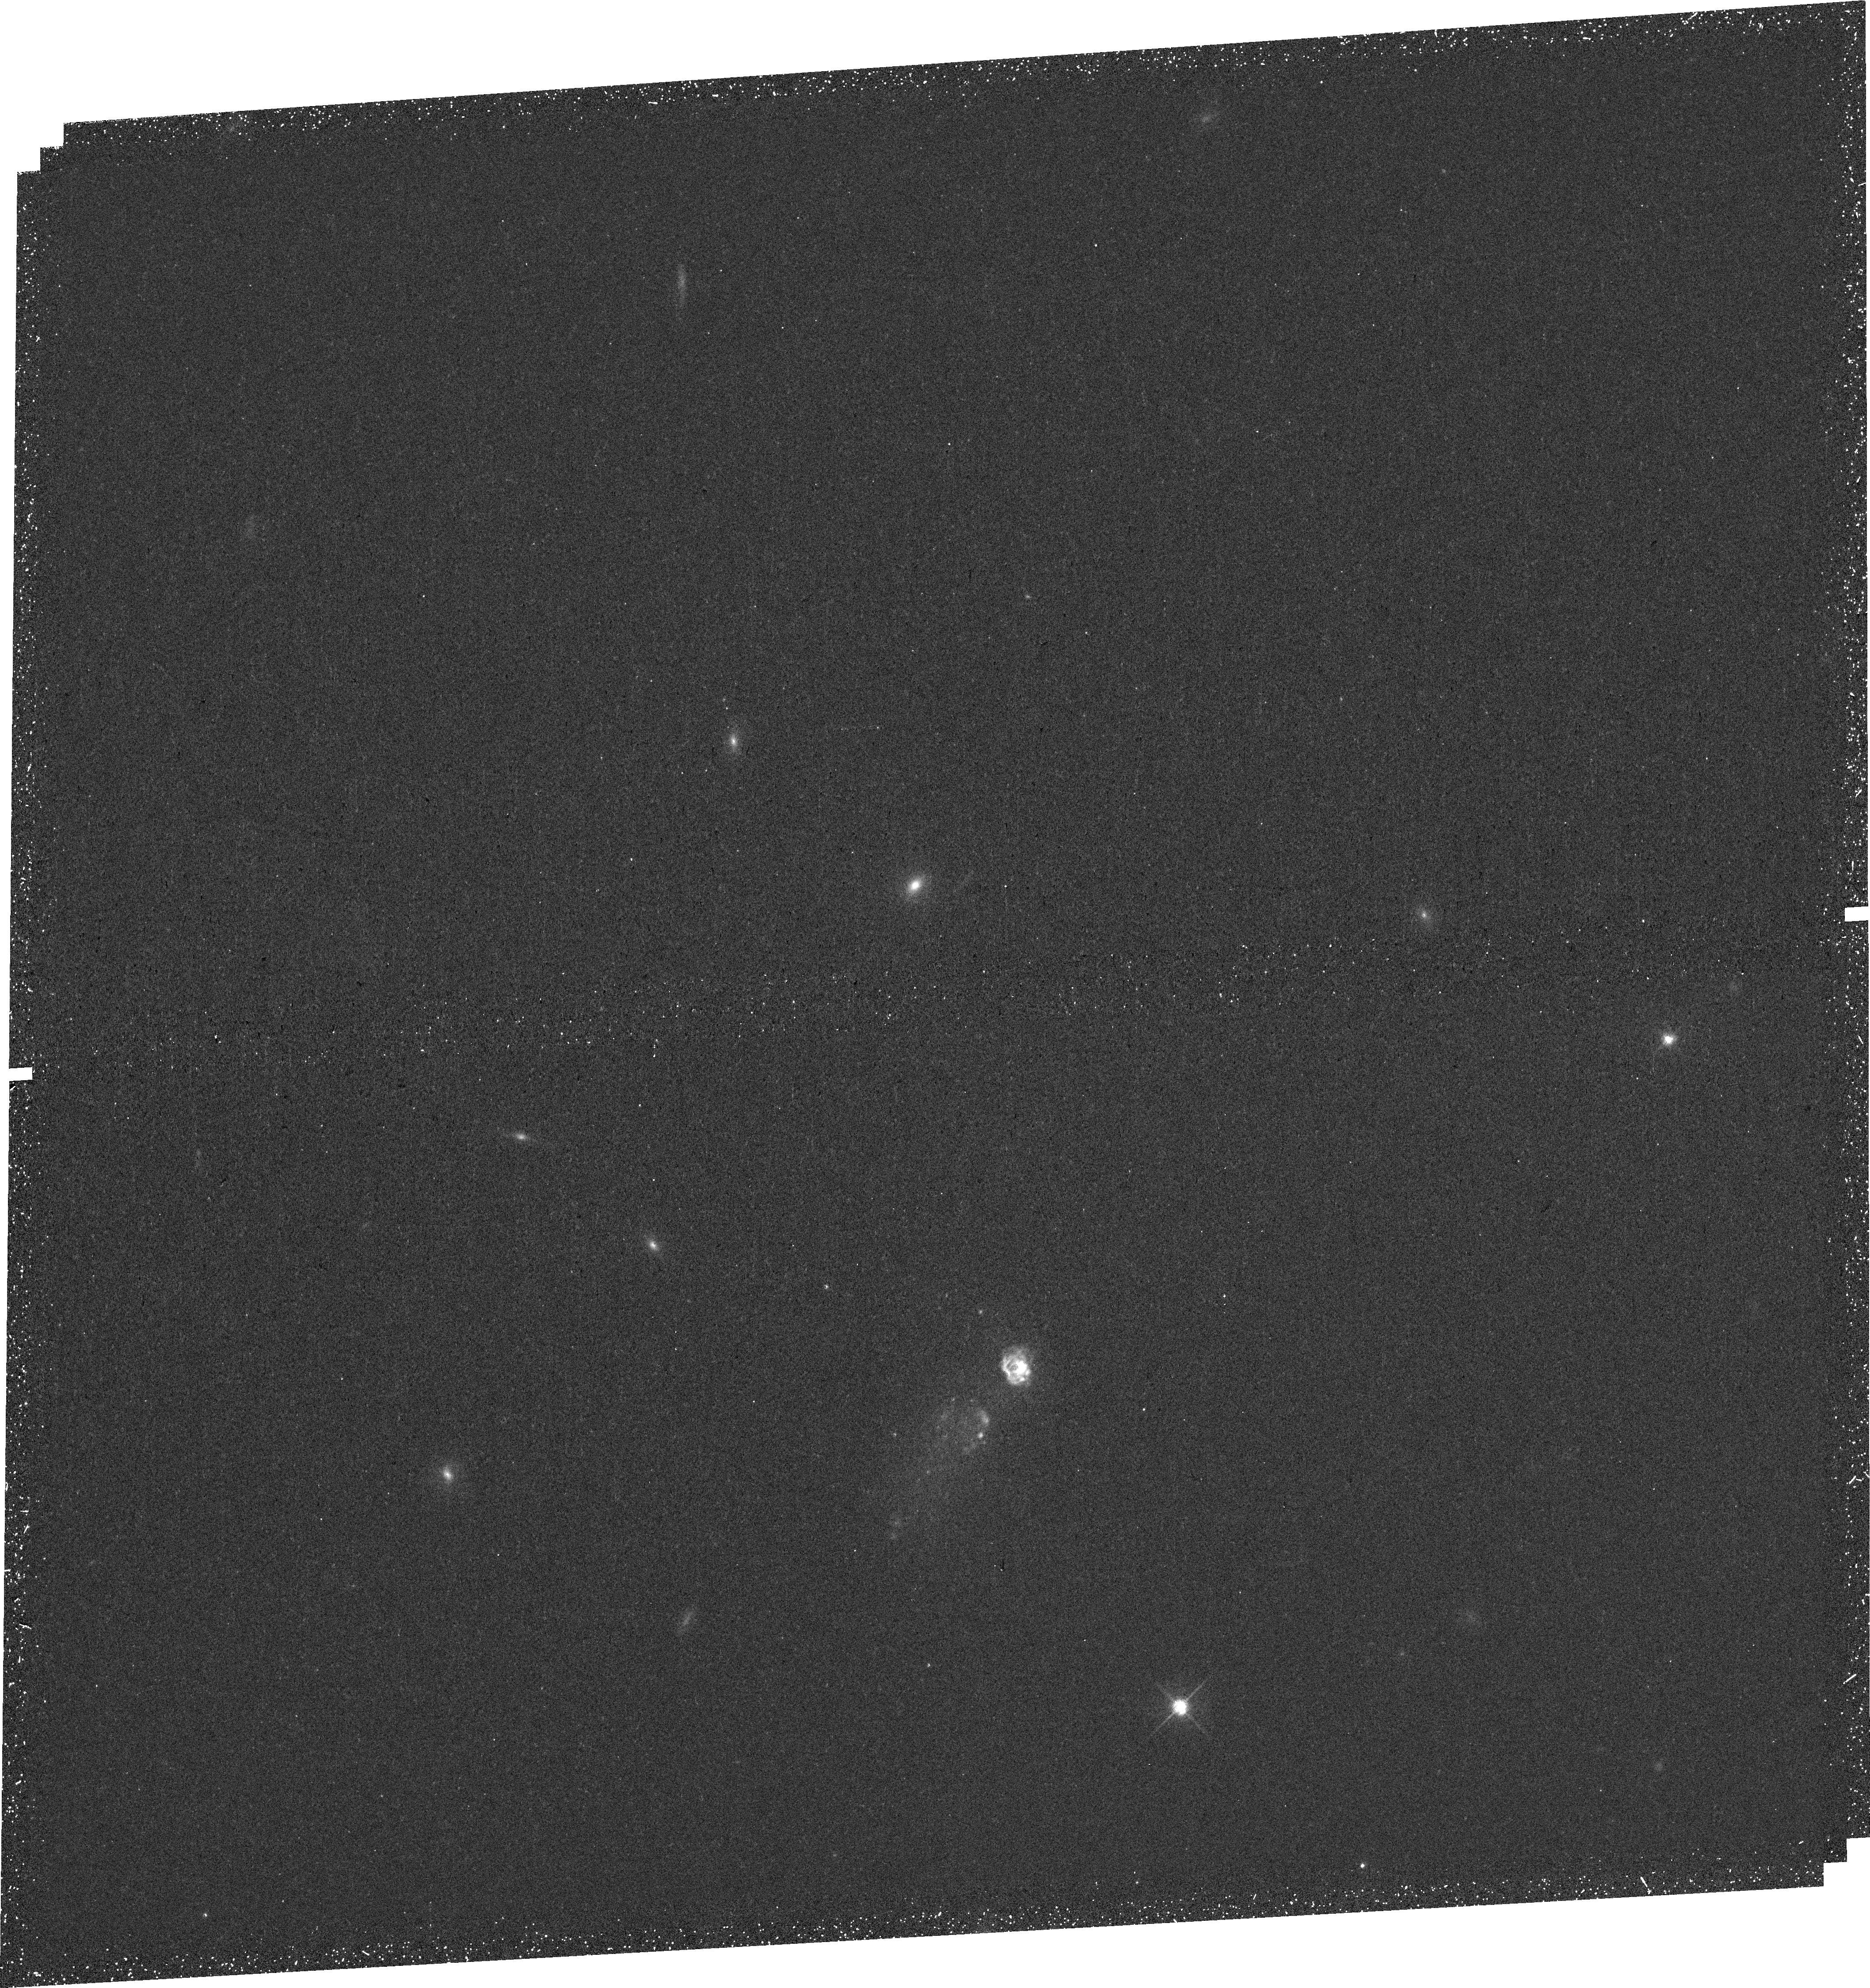
Target: SBS0
Instrument: WFC3/UVIS
Filter: F657N
Exposure: 46 min
Observation ID: hst_15860_02_wfc3_uvis_f657n_ie0502

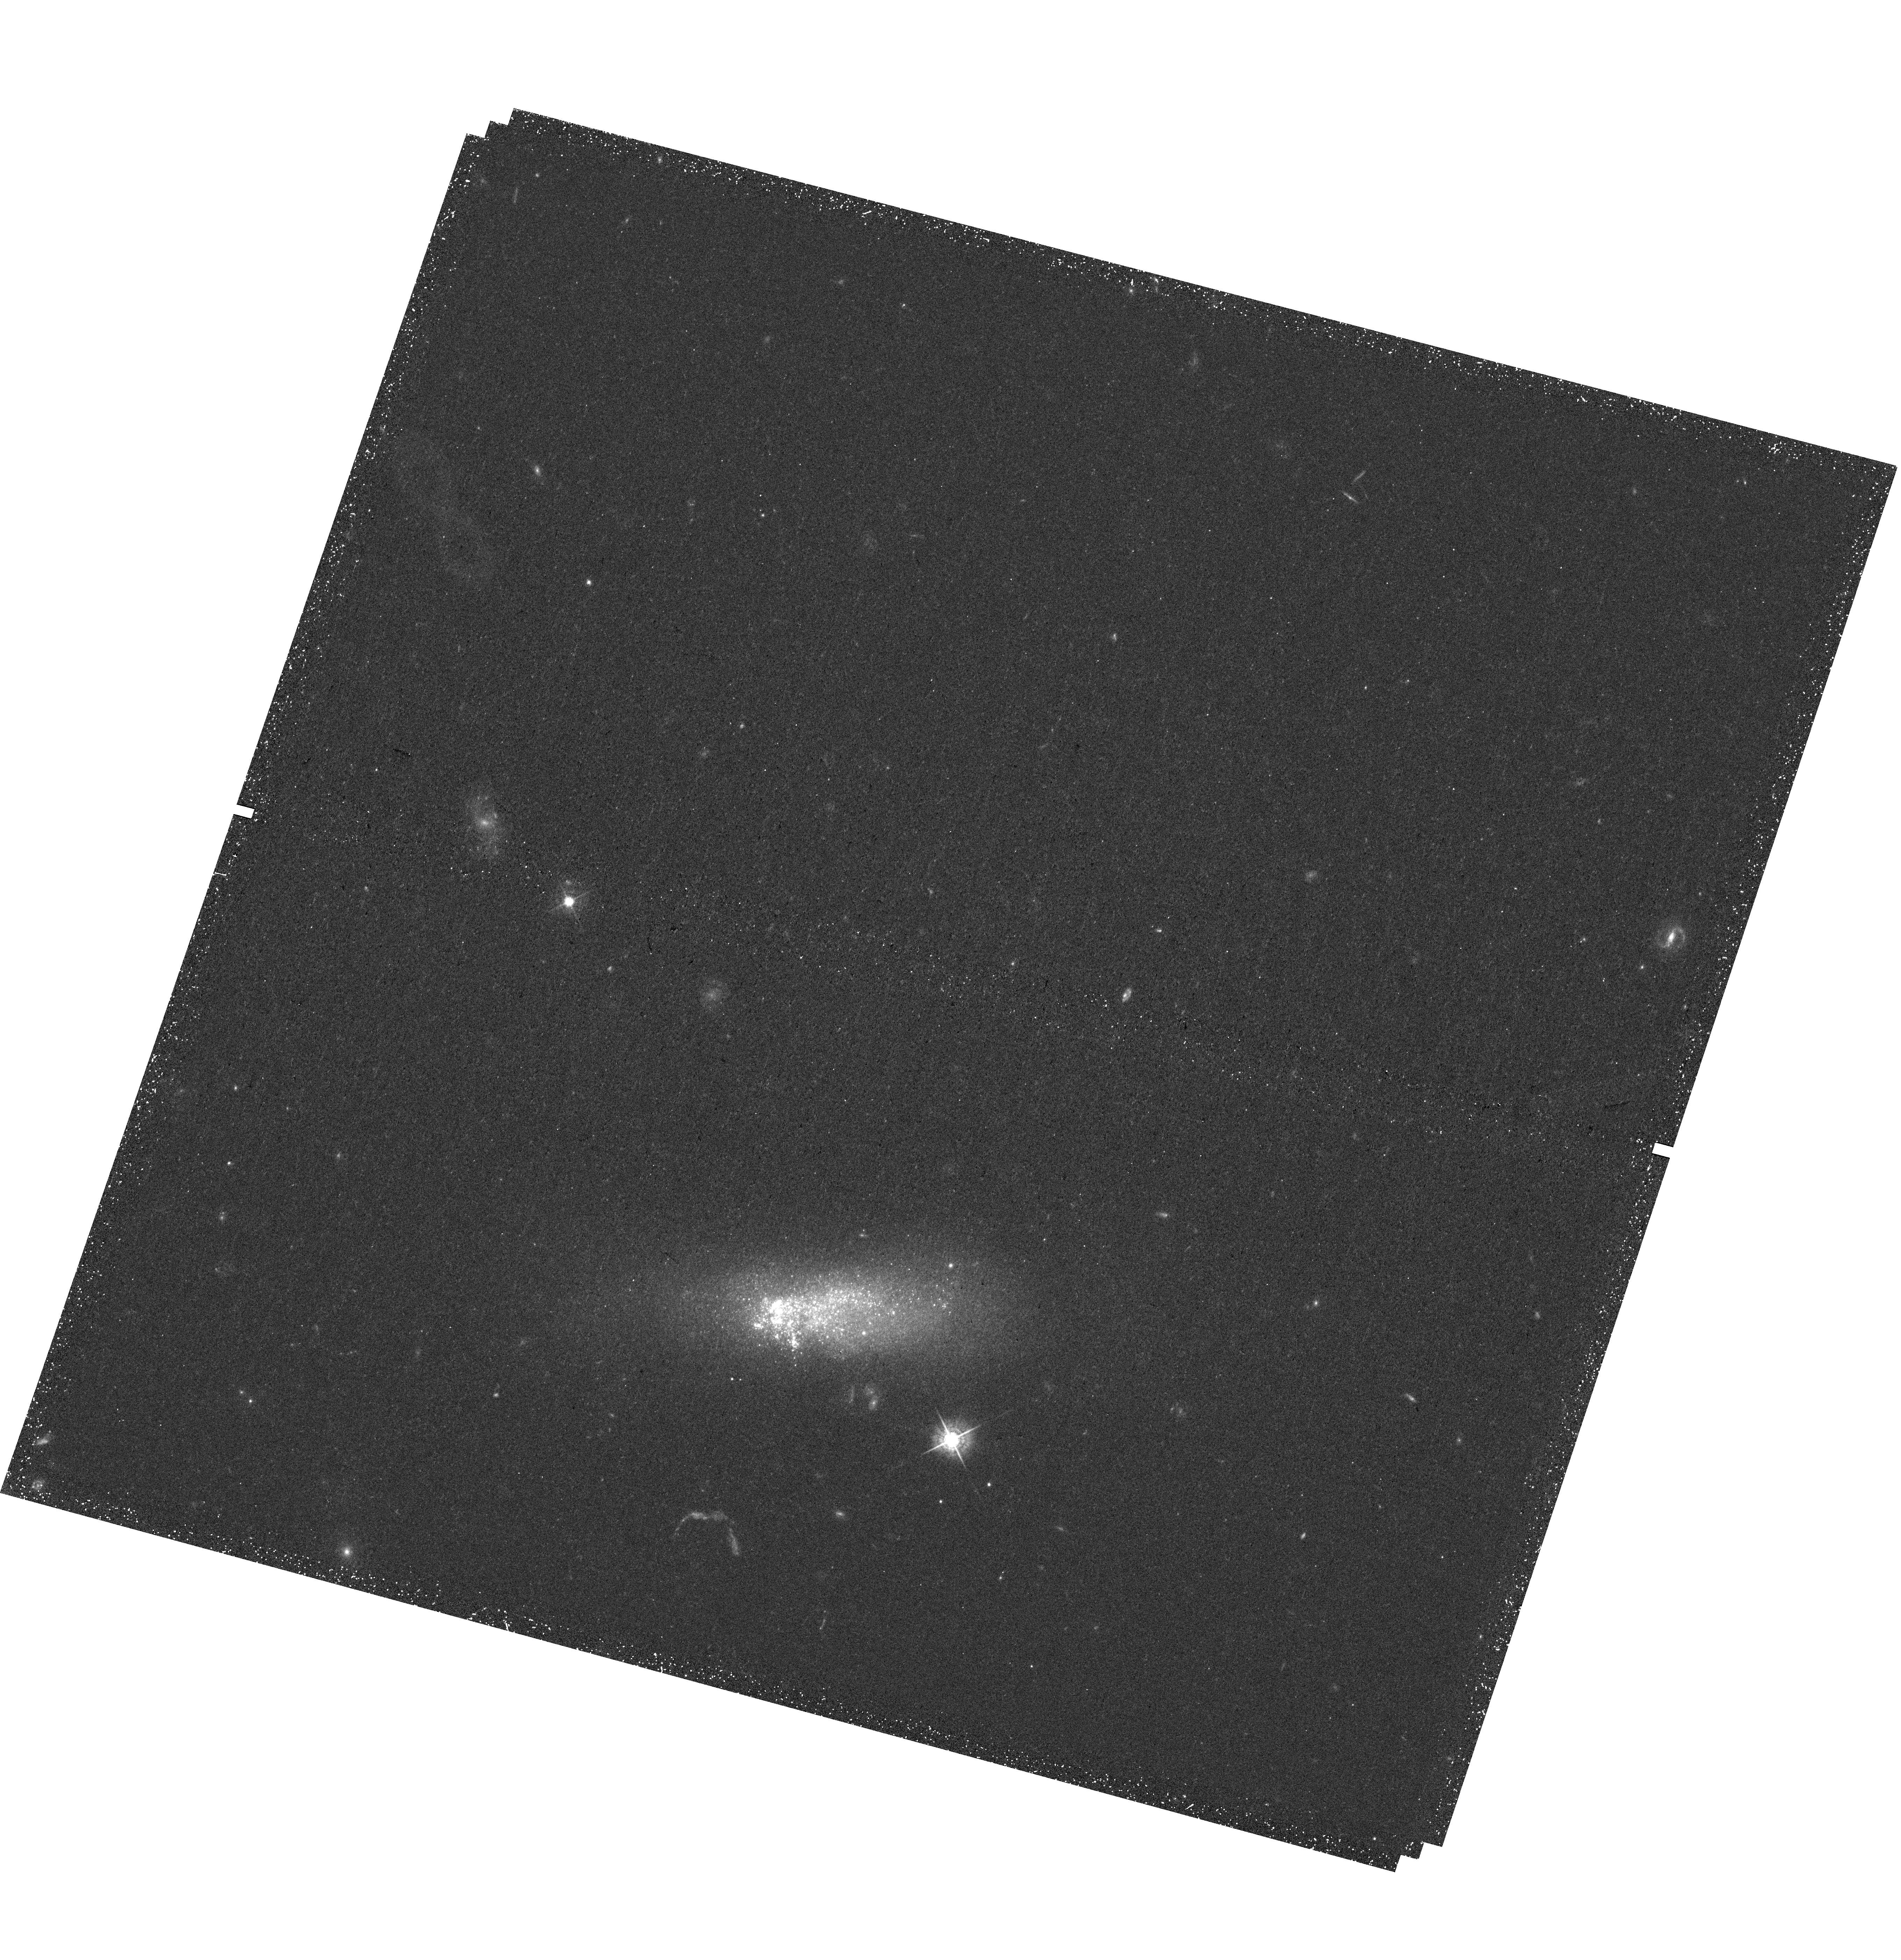
Target: KISO3867
Instrument: WFC3/UVIS
Filter: F547M
Exposure: 43 min
Observation ID: hst_15860_01_wfc3_uvis_f547m_ie0501

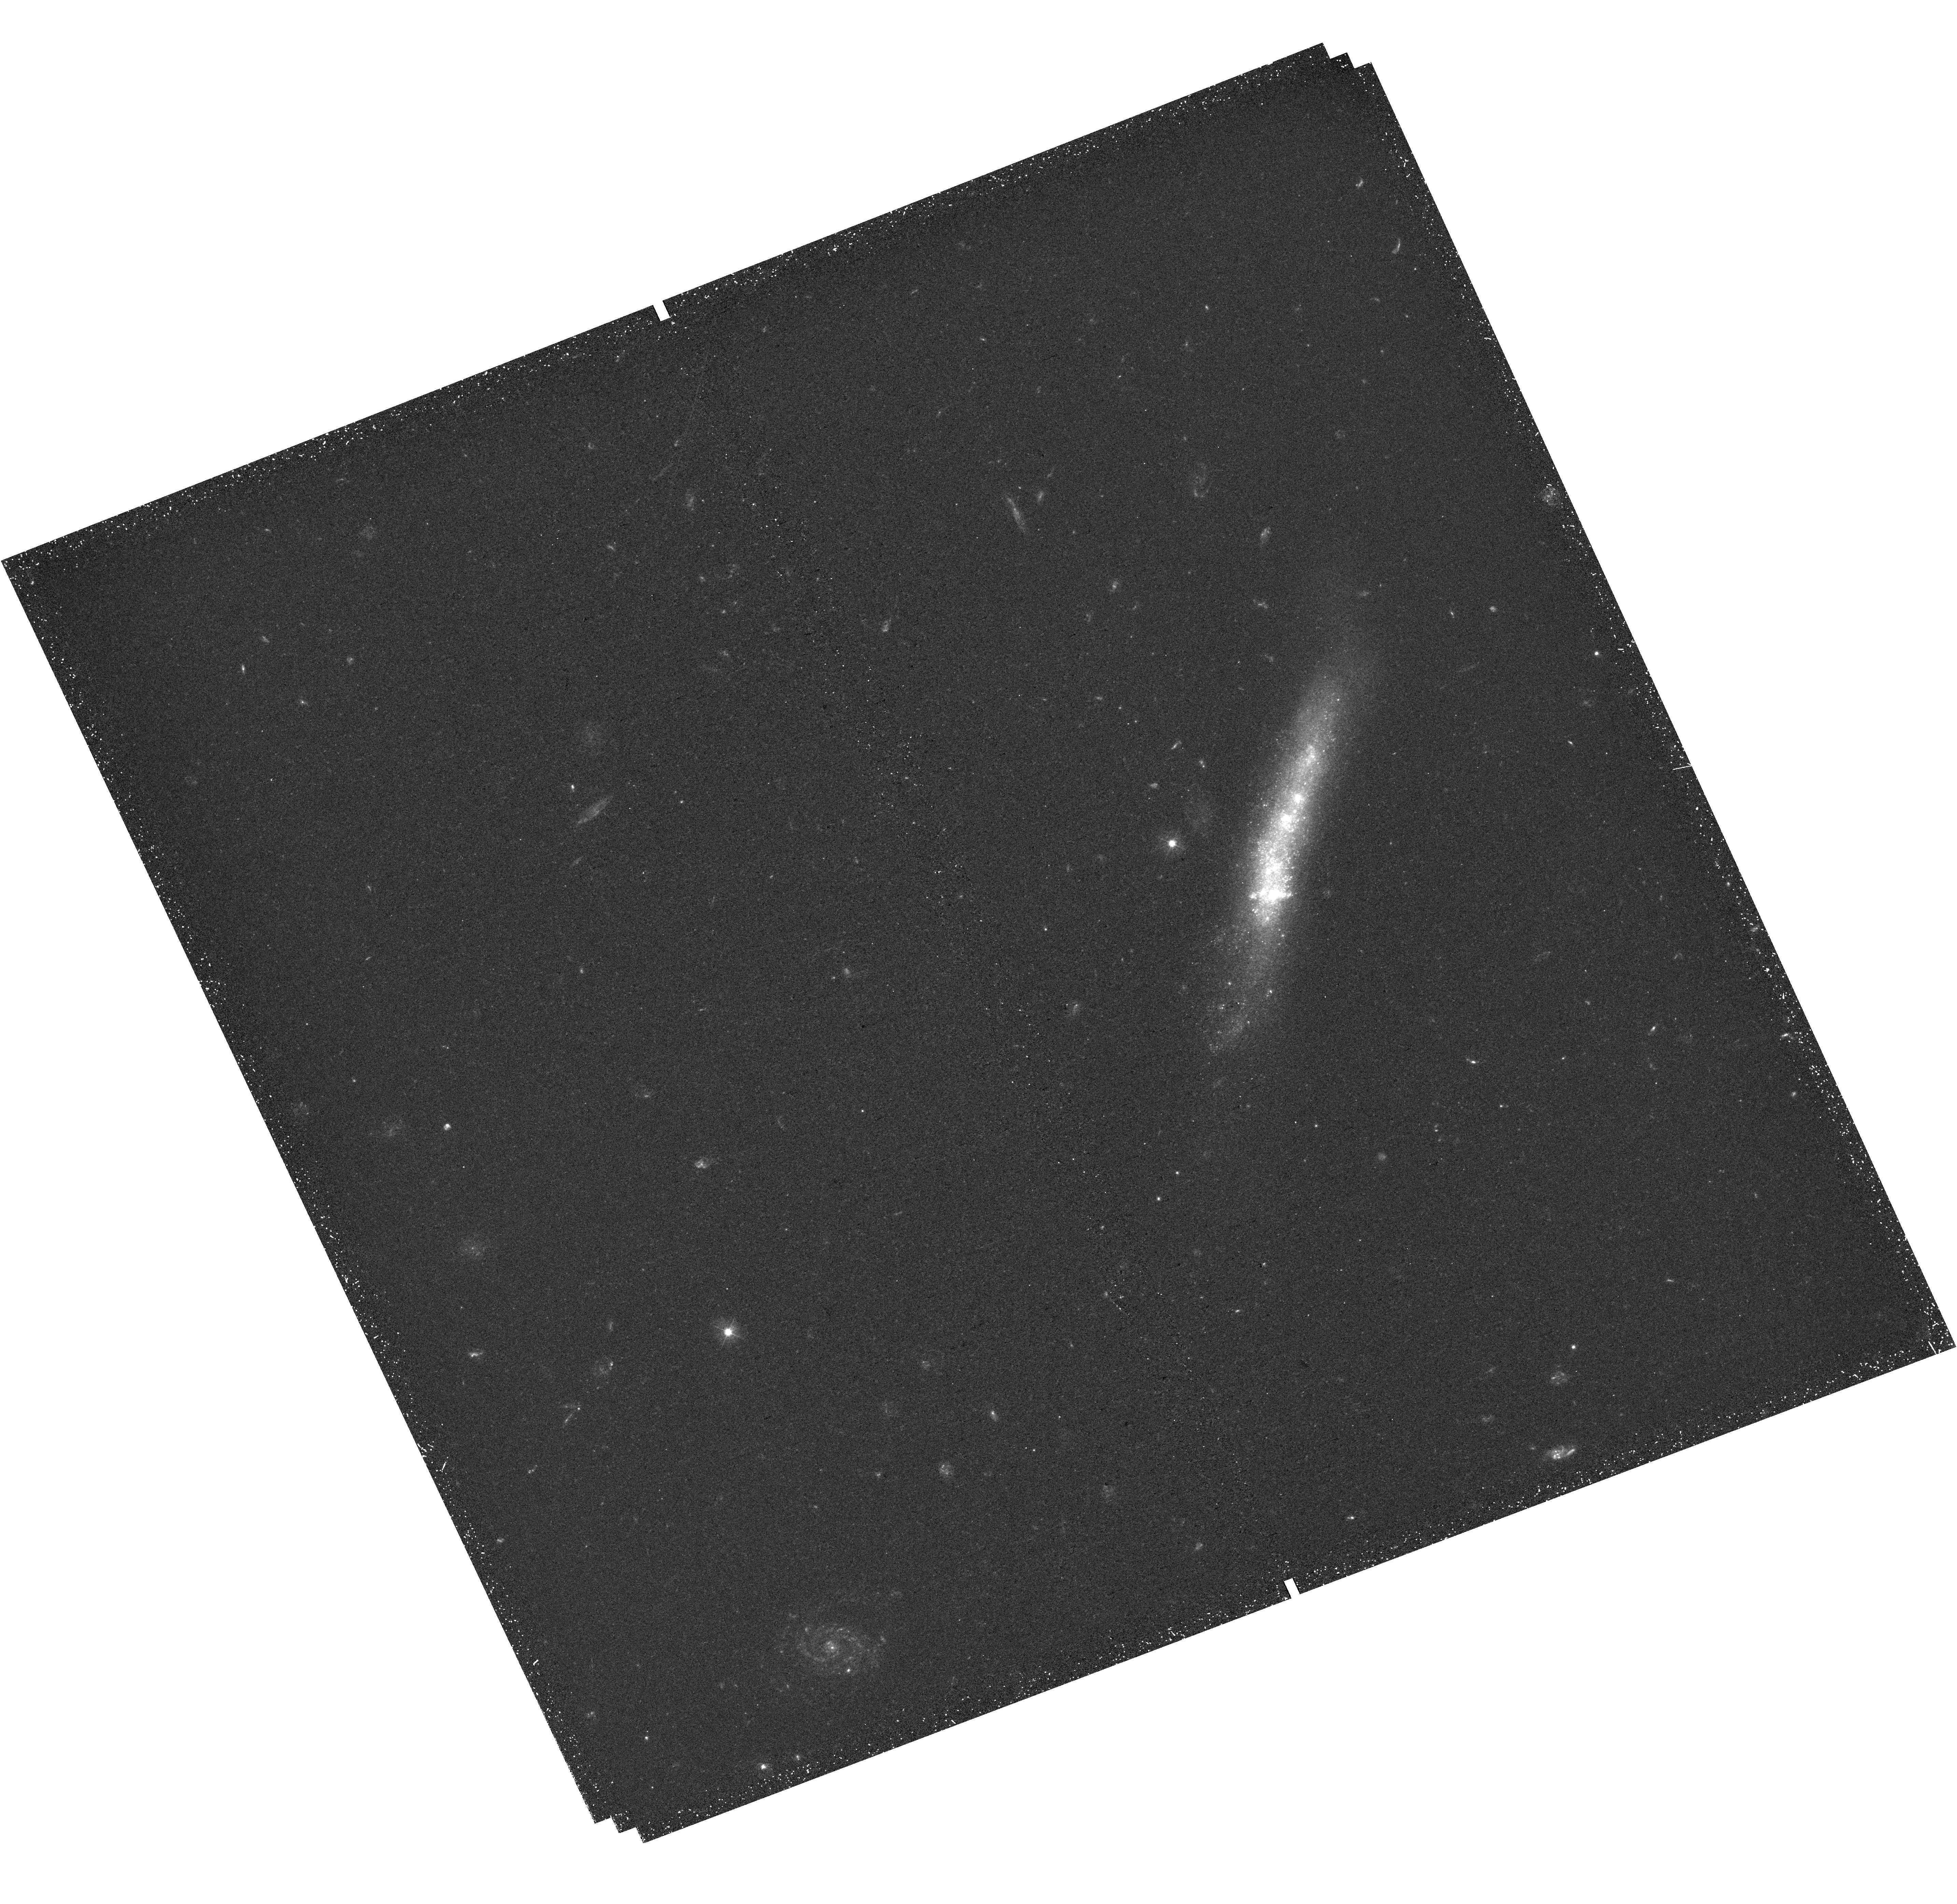
Target: SBS1
Instrument: WFC3/UVIS
Filter: F390W
Exposure: 46 min
Observation ID: hst_15860_03_wfc3_uvis_f390w_ie0503

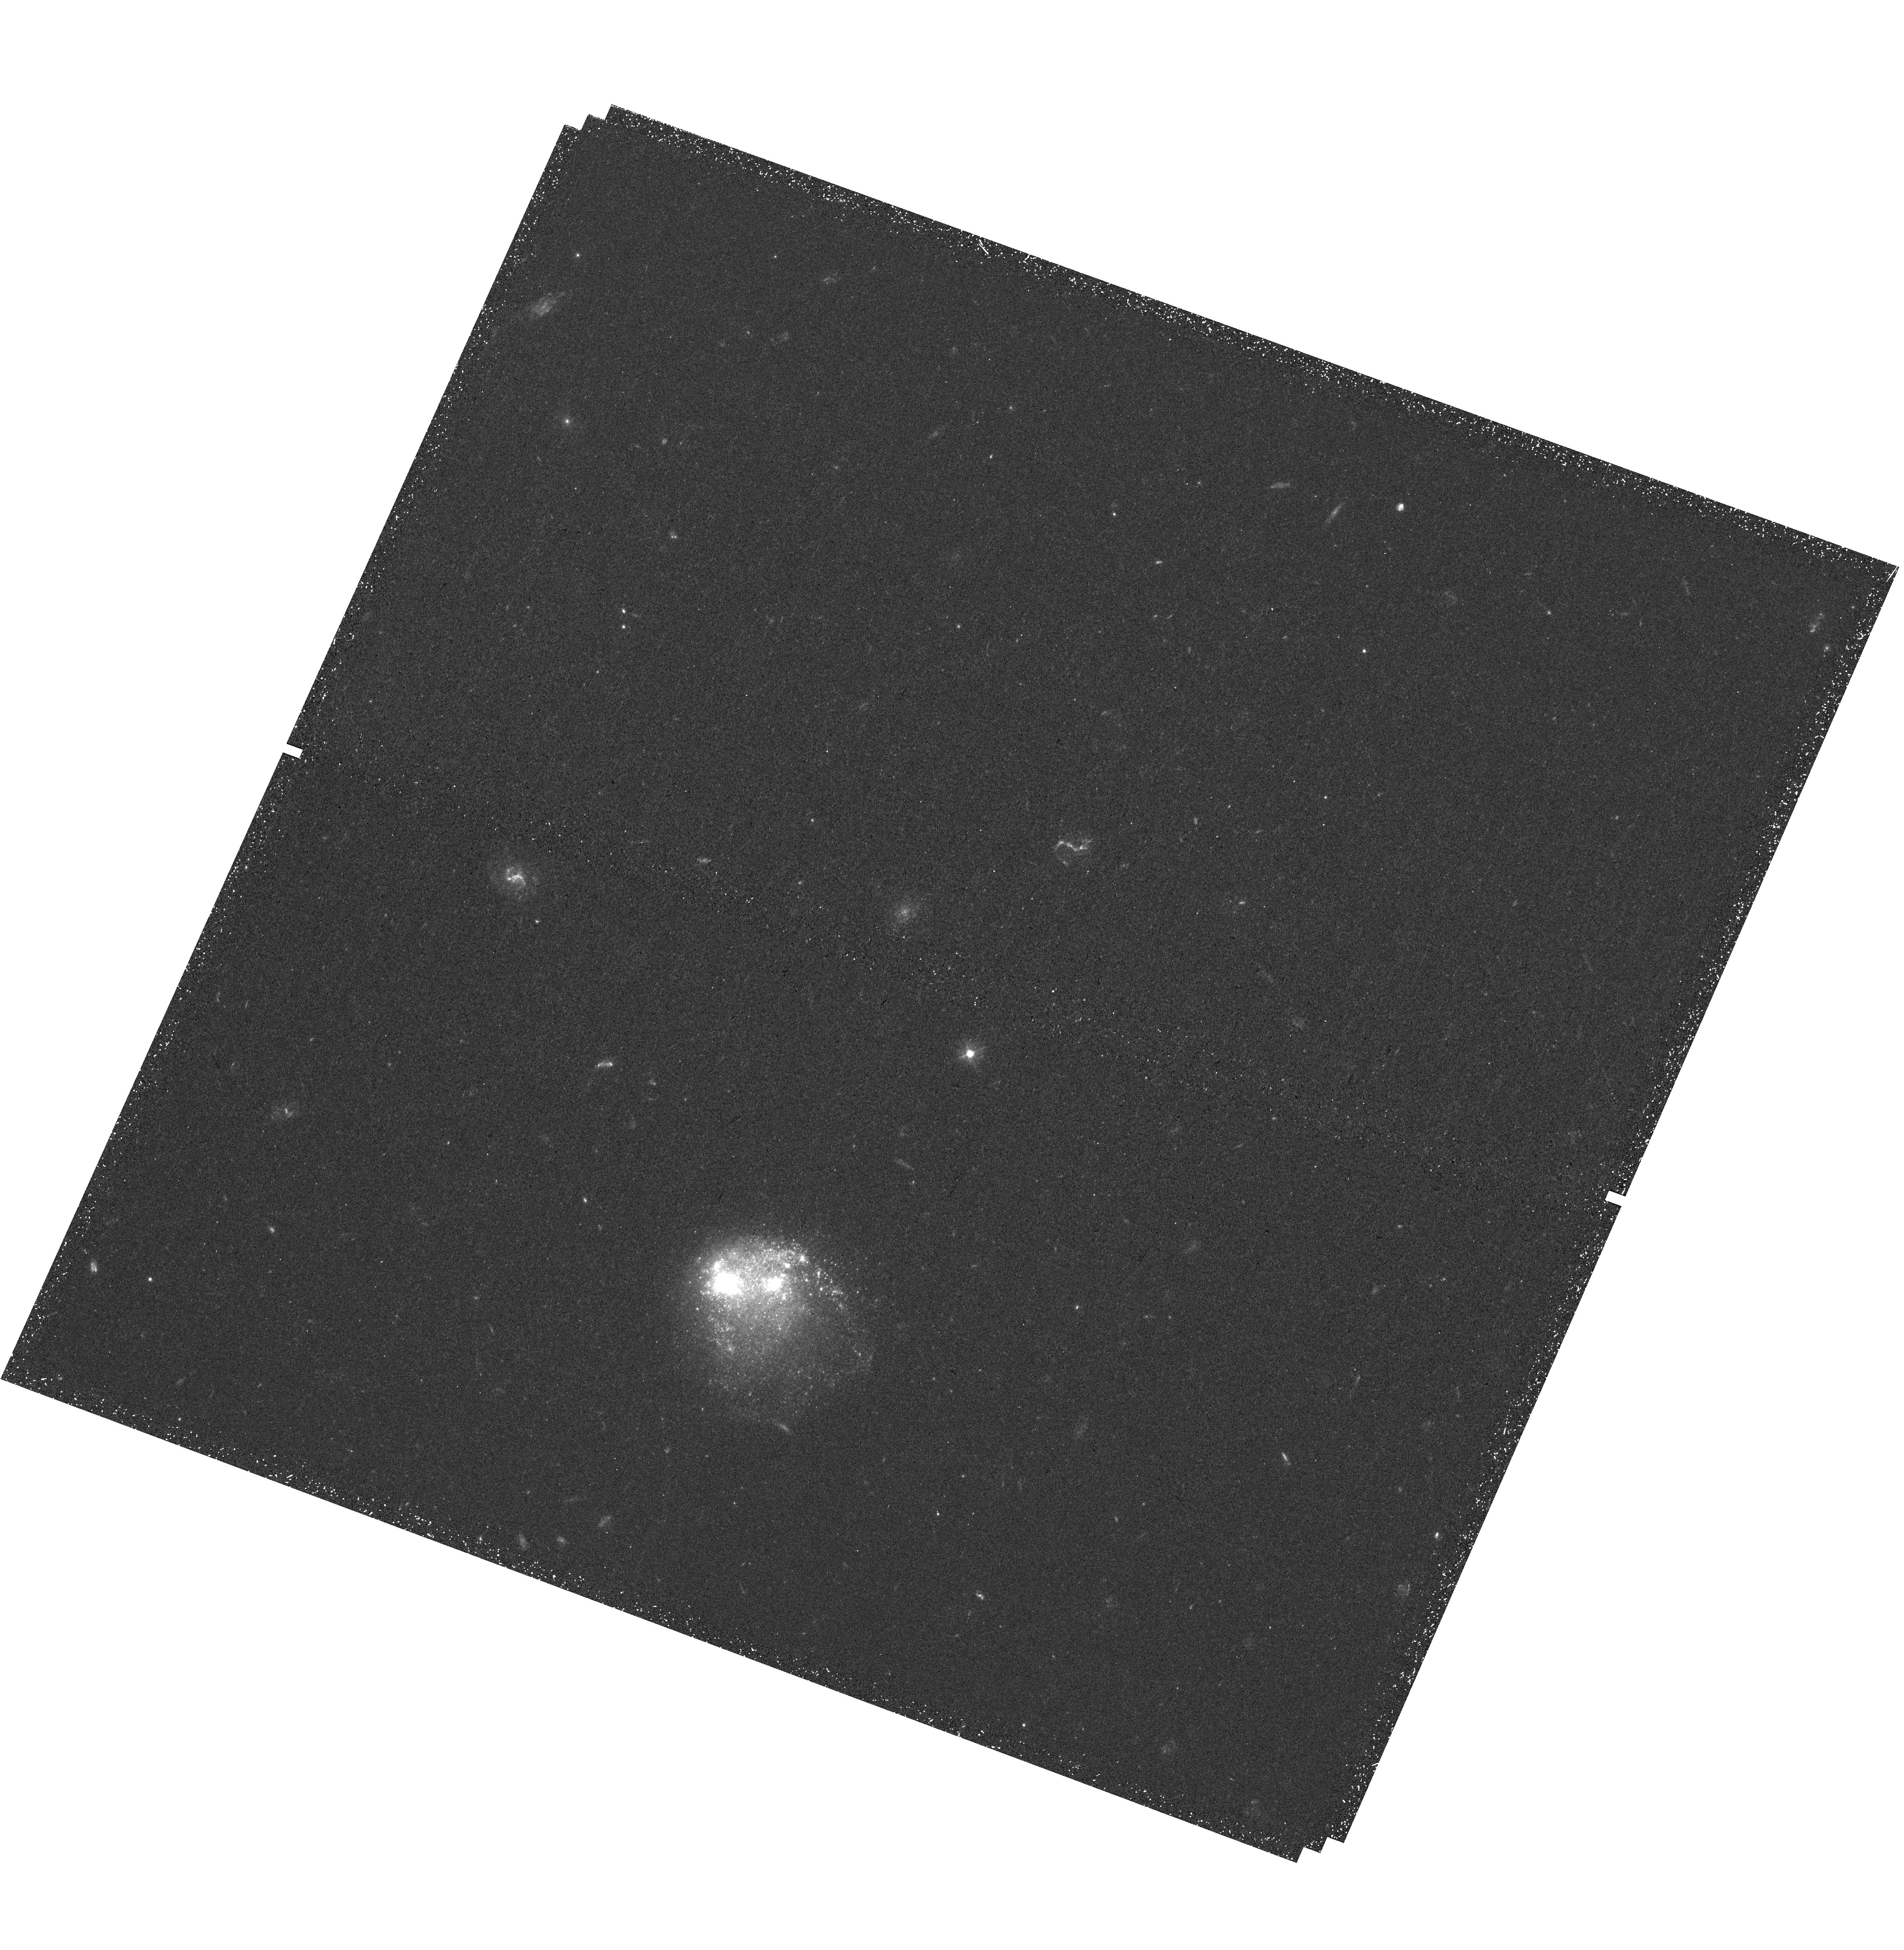
Target: UM461
Instrument: WFC3/UVIS
Filter: F390W
Exposure: 42 min
Observation ID: hst_15860_04_wfc3_uvis_f390w_ie0504

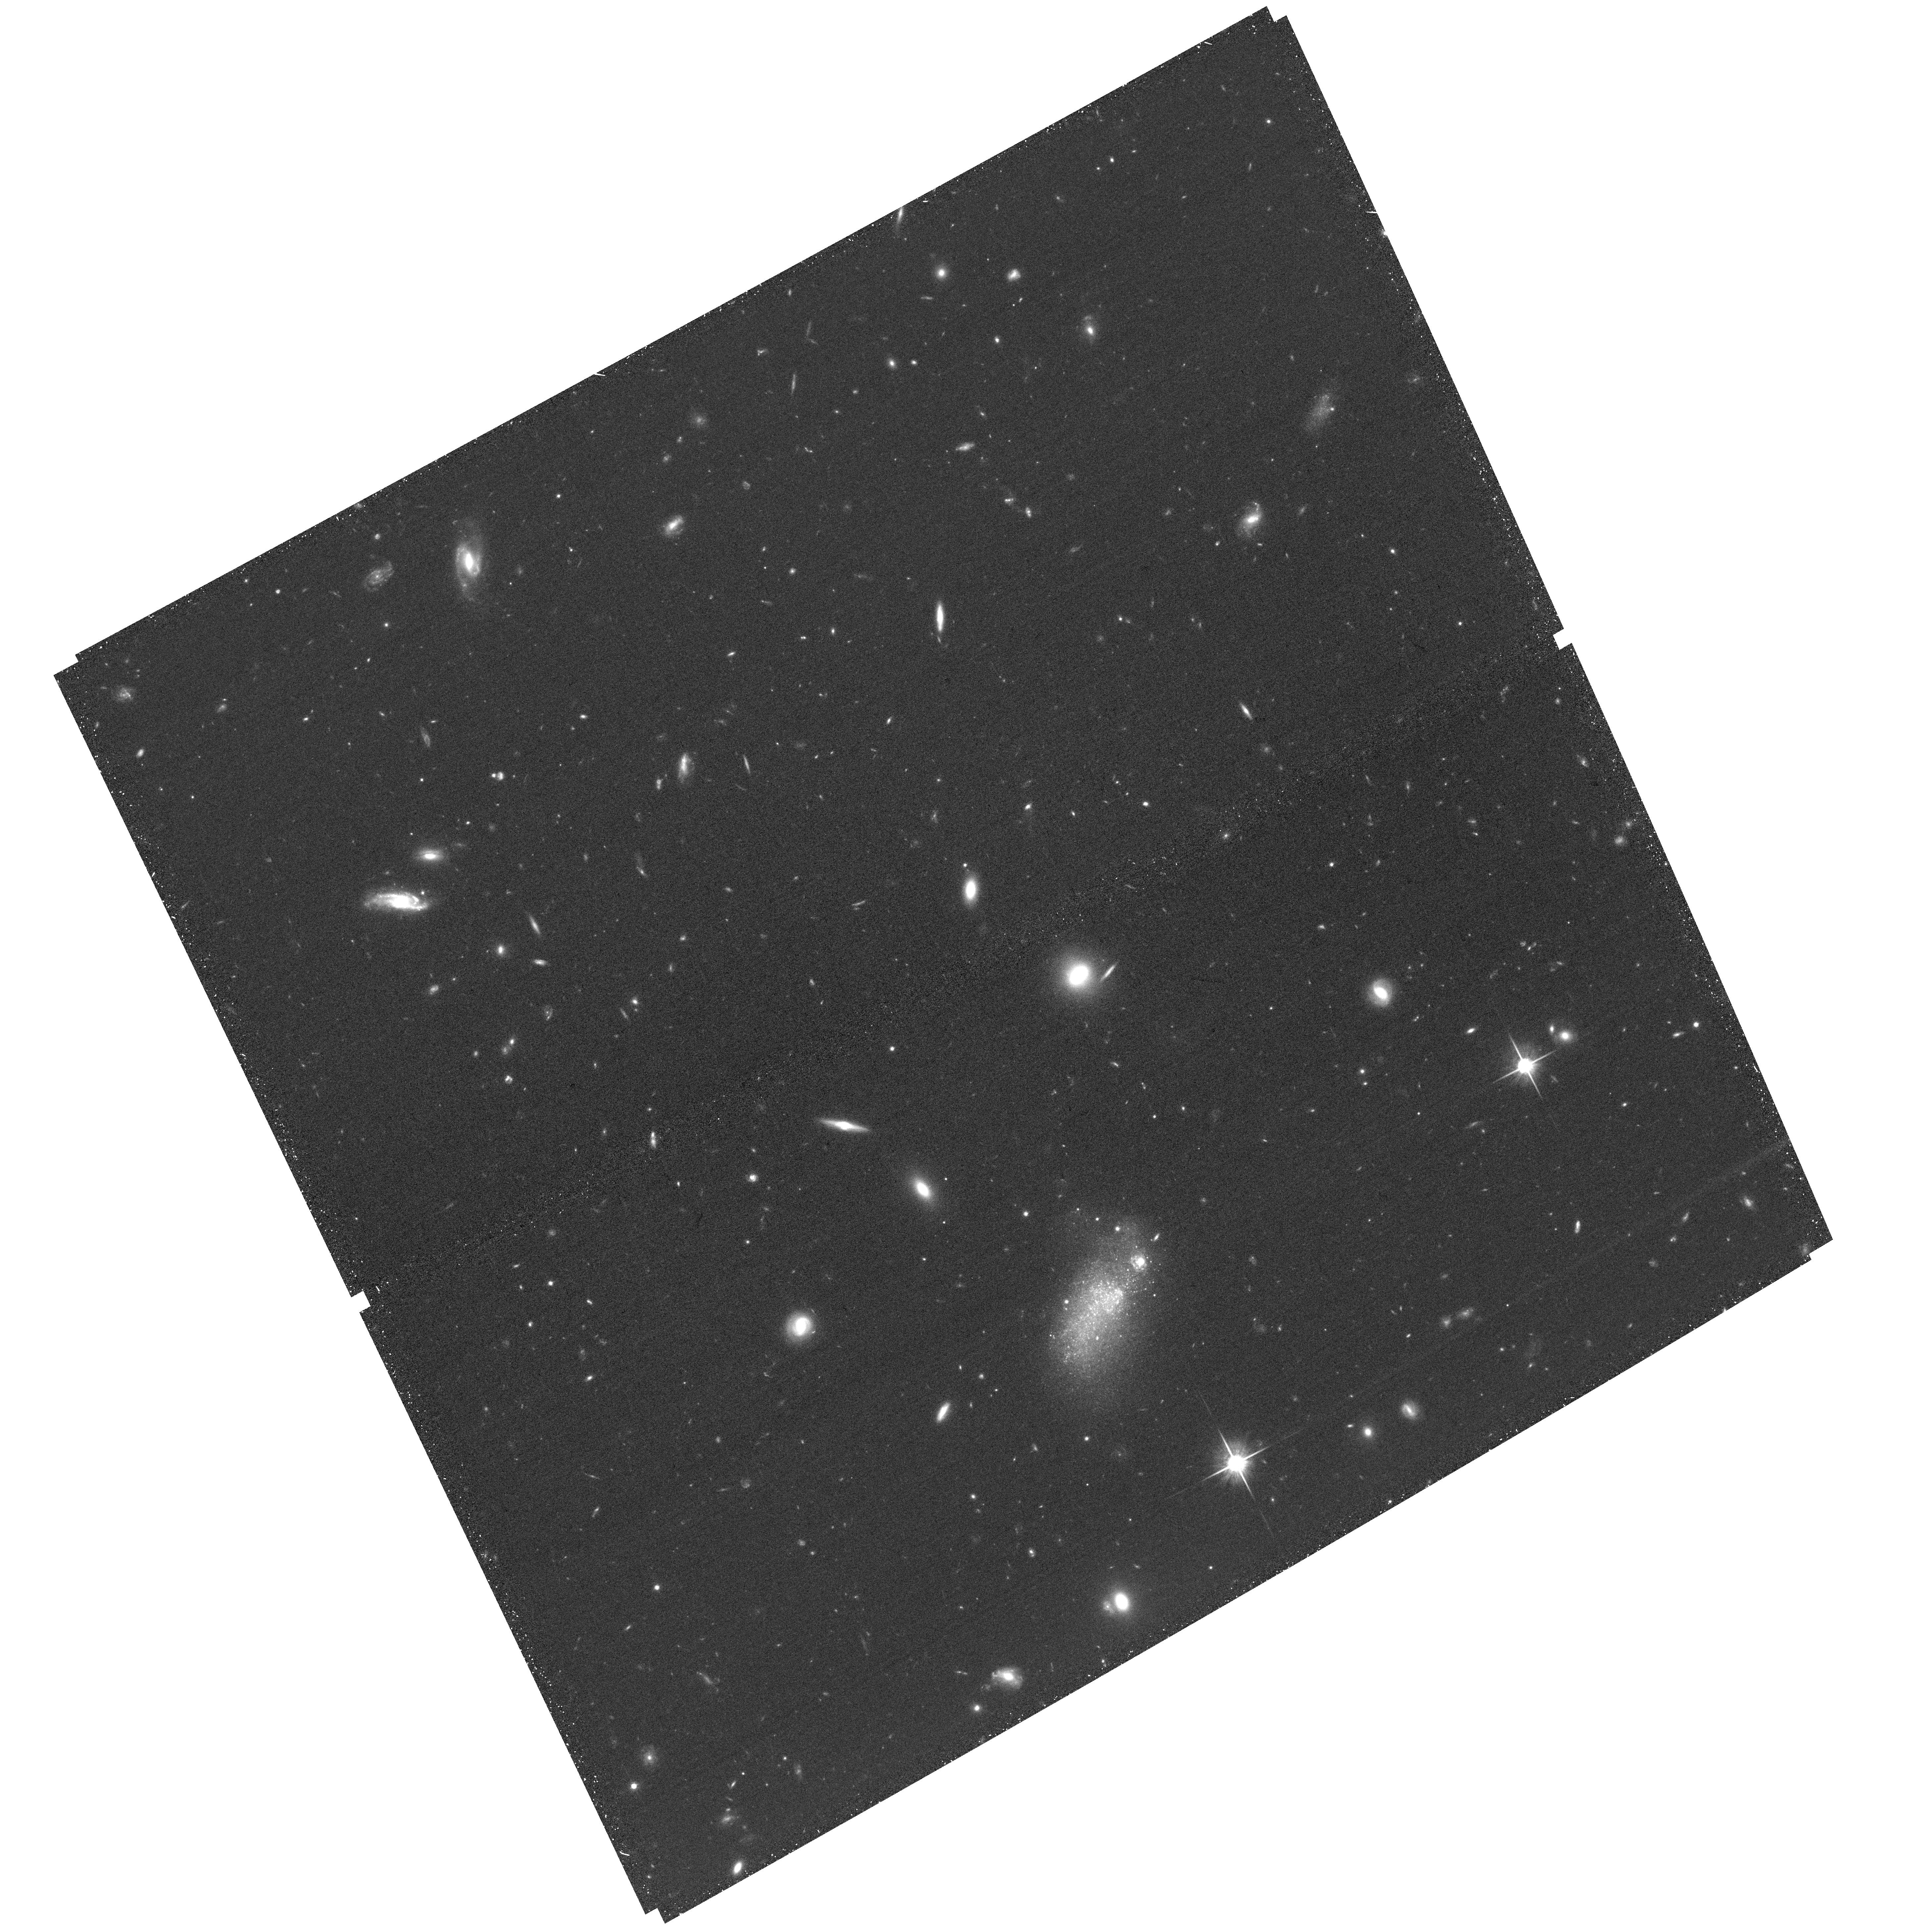
Target: SBS0
Instrument: ACS/WFC
Filter: F814W
Exposure: 38 min
Observation ID: hst_15860_06_acs_wfc_f814w_je0506

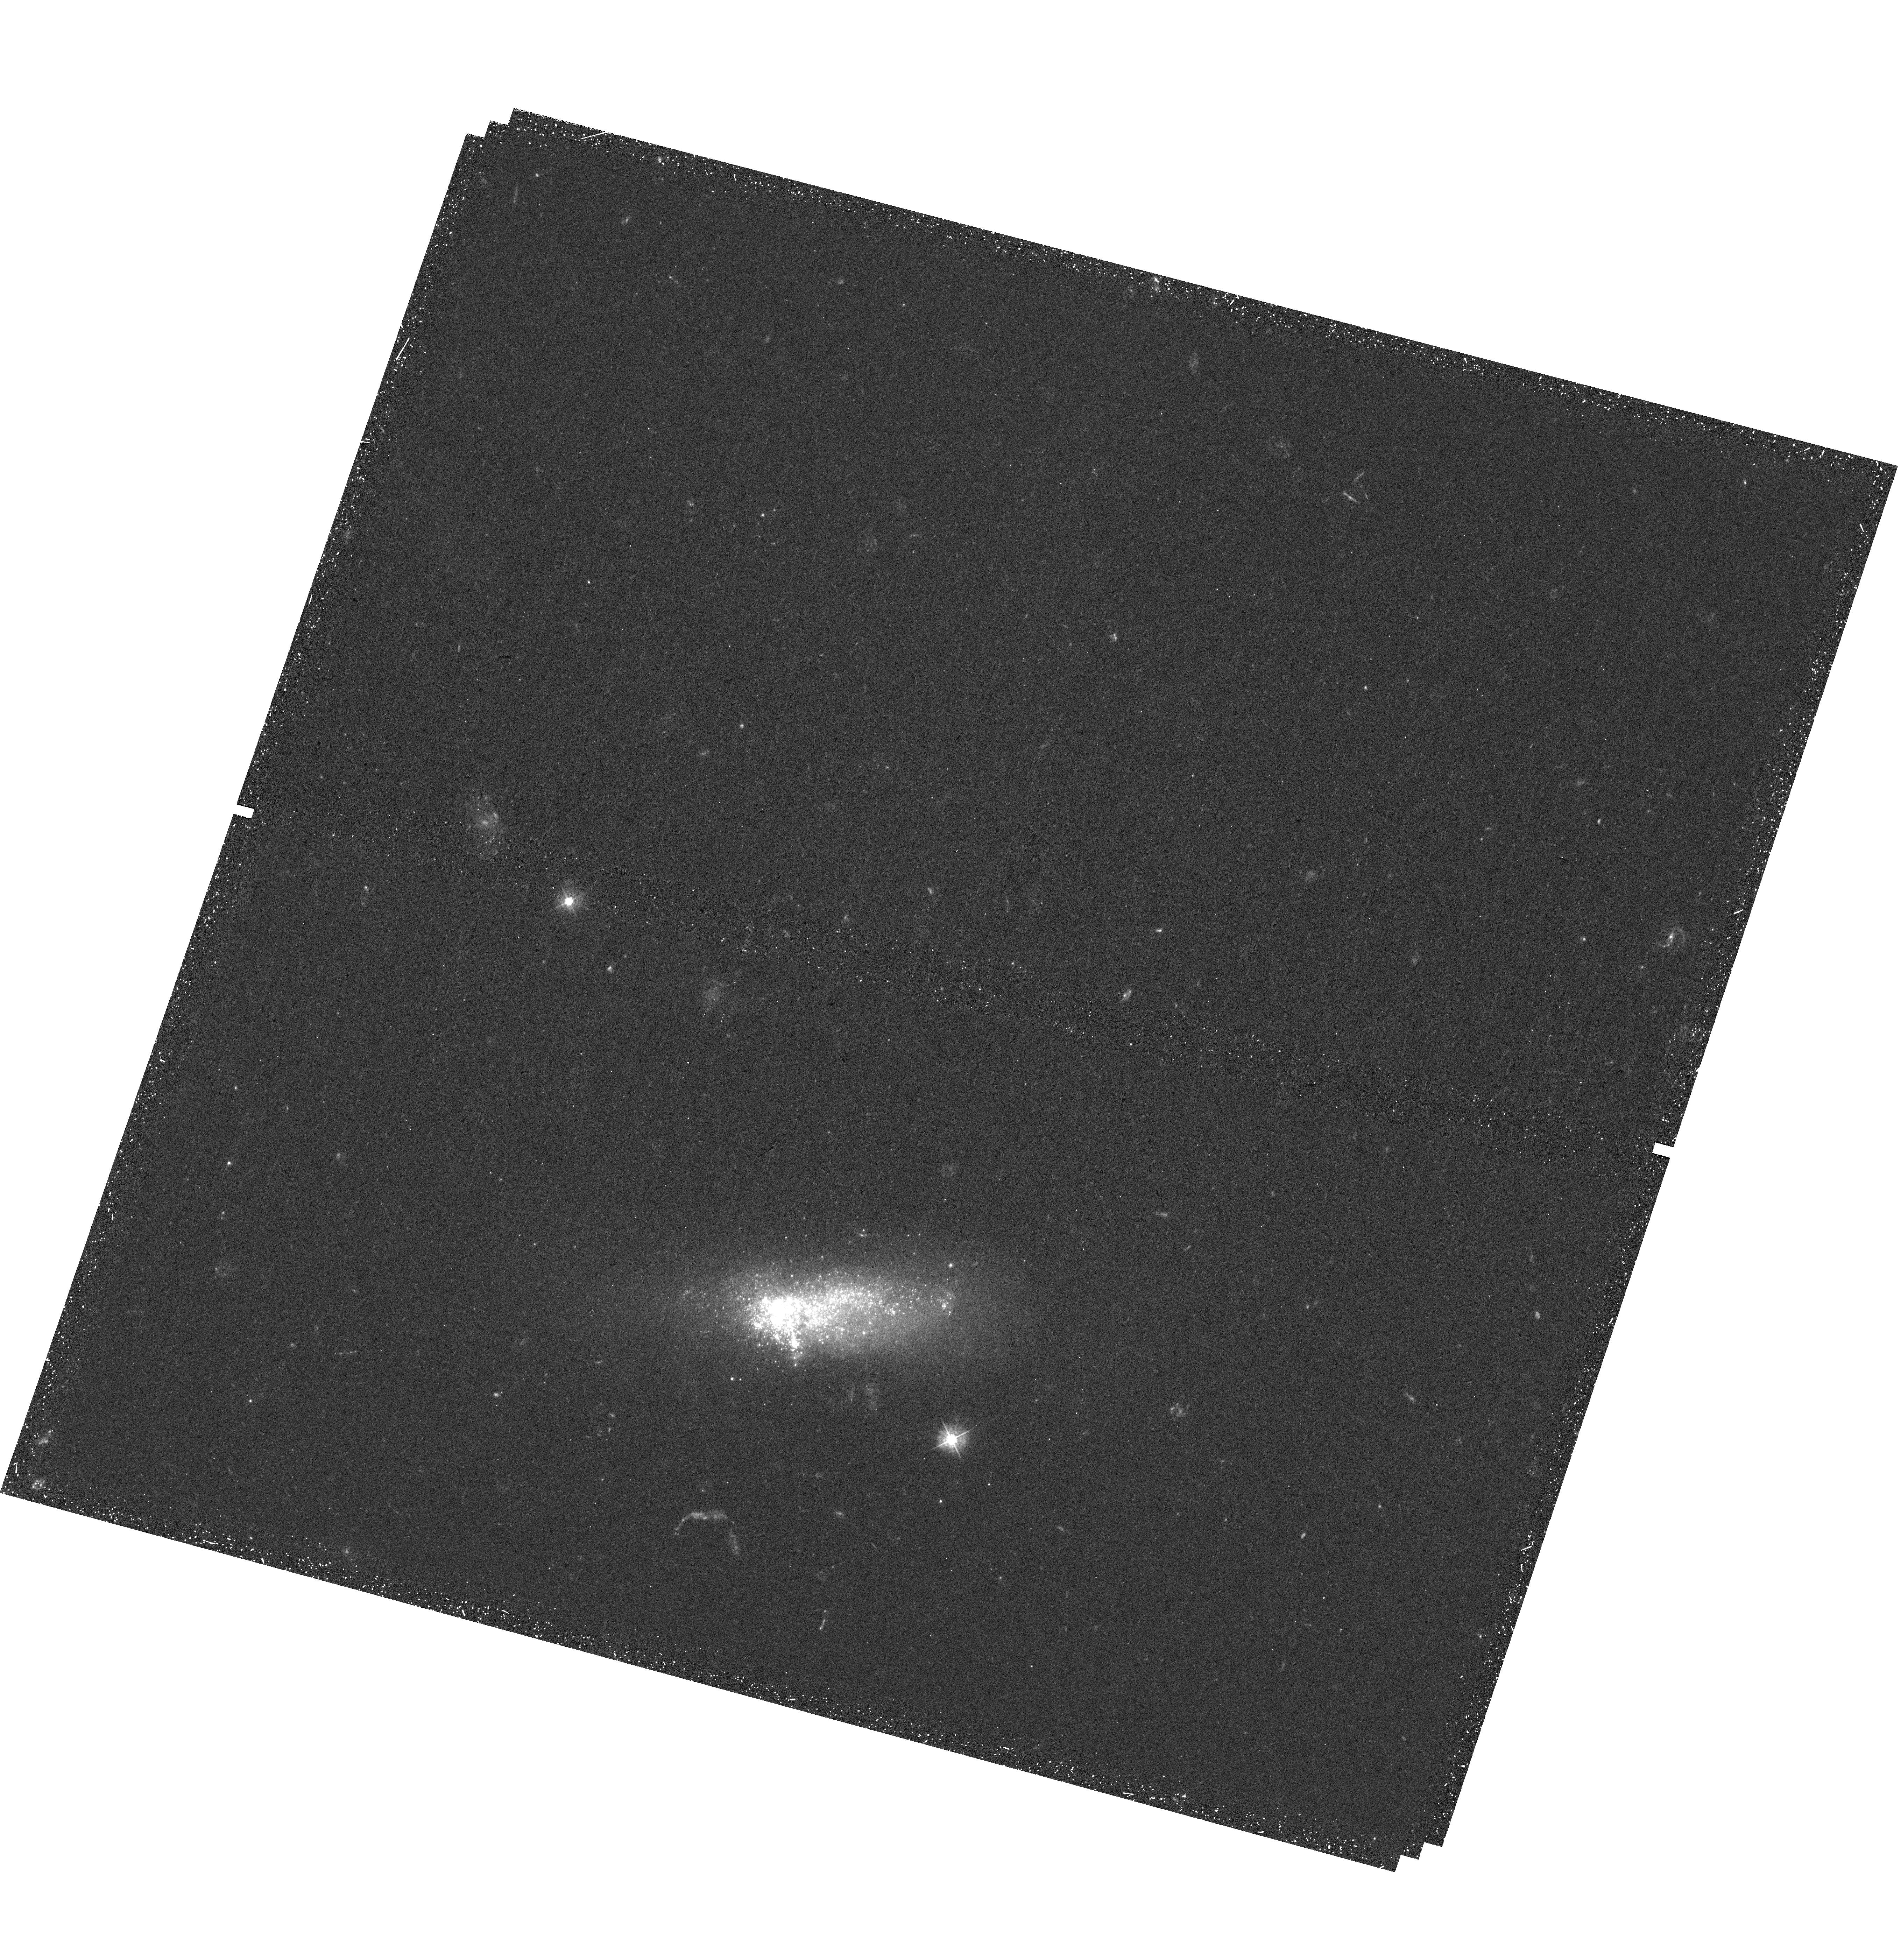
Target: KISO3867
Instrument: WFC3/UVIS
Filter: F390W
Exposure: 43 min
Observation ID: hst_15860_01_wfc3_uvis_f390w_ie0501

Accretion-Triggered Starbursts in Tadpole Galaxies (PI: Elmegreen, Bruce)

Gas accretion onto galaxies is believed to drive the average star formation rate. However, there are few observations of this accretion for late-type galaxies, especially impacting the disk or triggering a starburst in the disk. Here we propose optical and Halpha imaging of four metal-poor tadpole galaxies that have local metallicity drops by a factor of ~5 in relatively large off-center starburst clumps. The bursts and the unusual metallicities suggest recent accretion of large gas masses. Photometry plus SED modeling will determine the ages, masses, and luminosity distributions of the star clusters and star complexes in the bursts. Halpha will reveal ionization rates along with feedback and possible accretion structures. The sample represents the nearest low-mass galaxies that have high-resolution metallicity variations and single dominant starburst clumps. The results have broad implications for understanding the mass-metallicity relation for galaxies, the formation and feedback of stars and massive clusters in accretion-induced starbursts, and the origin of metal-poor globular clusters in the early universe. Only HST has the combination of angular resolution and sensitivity to carry out this program.